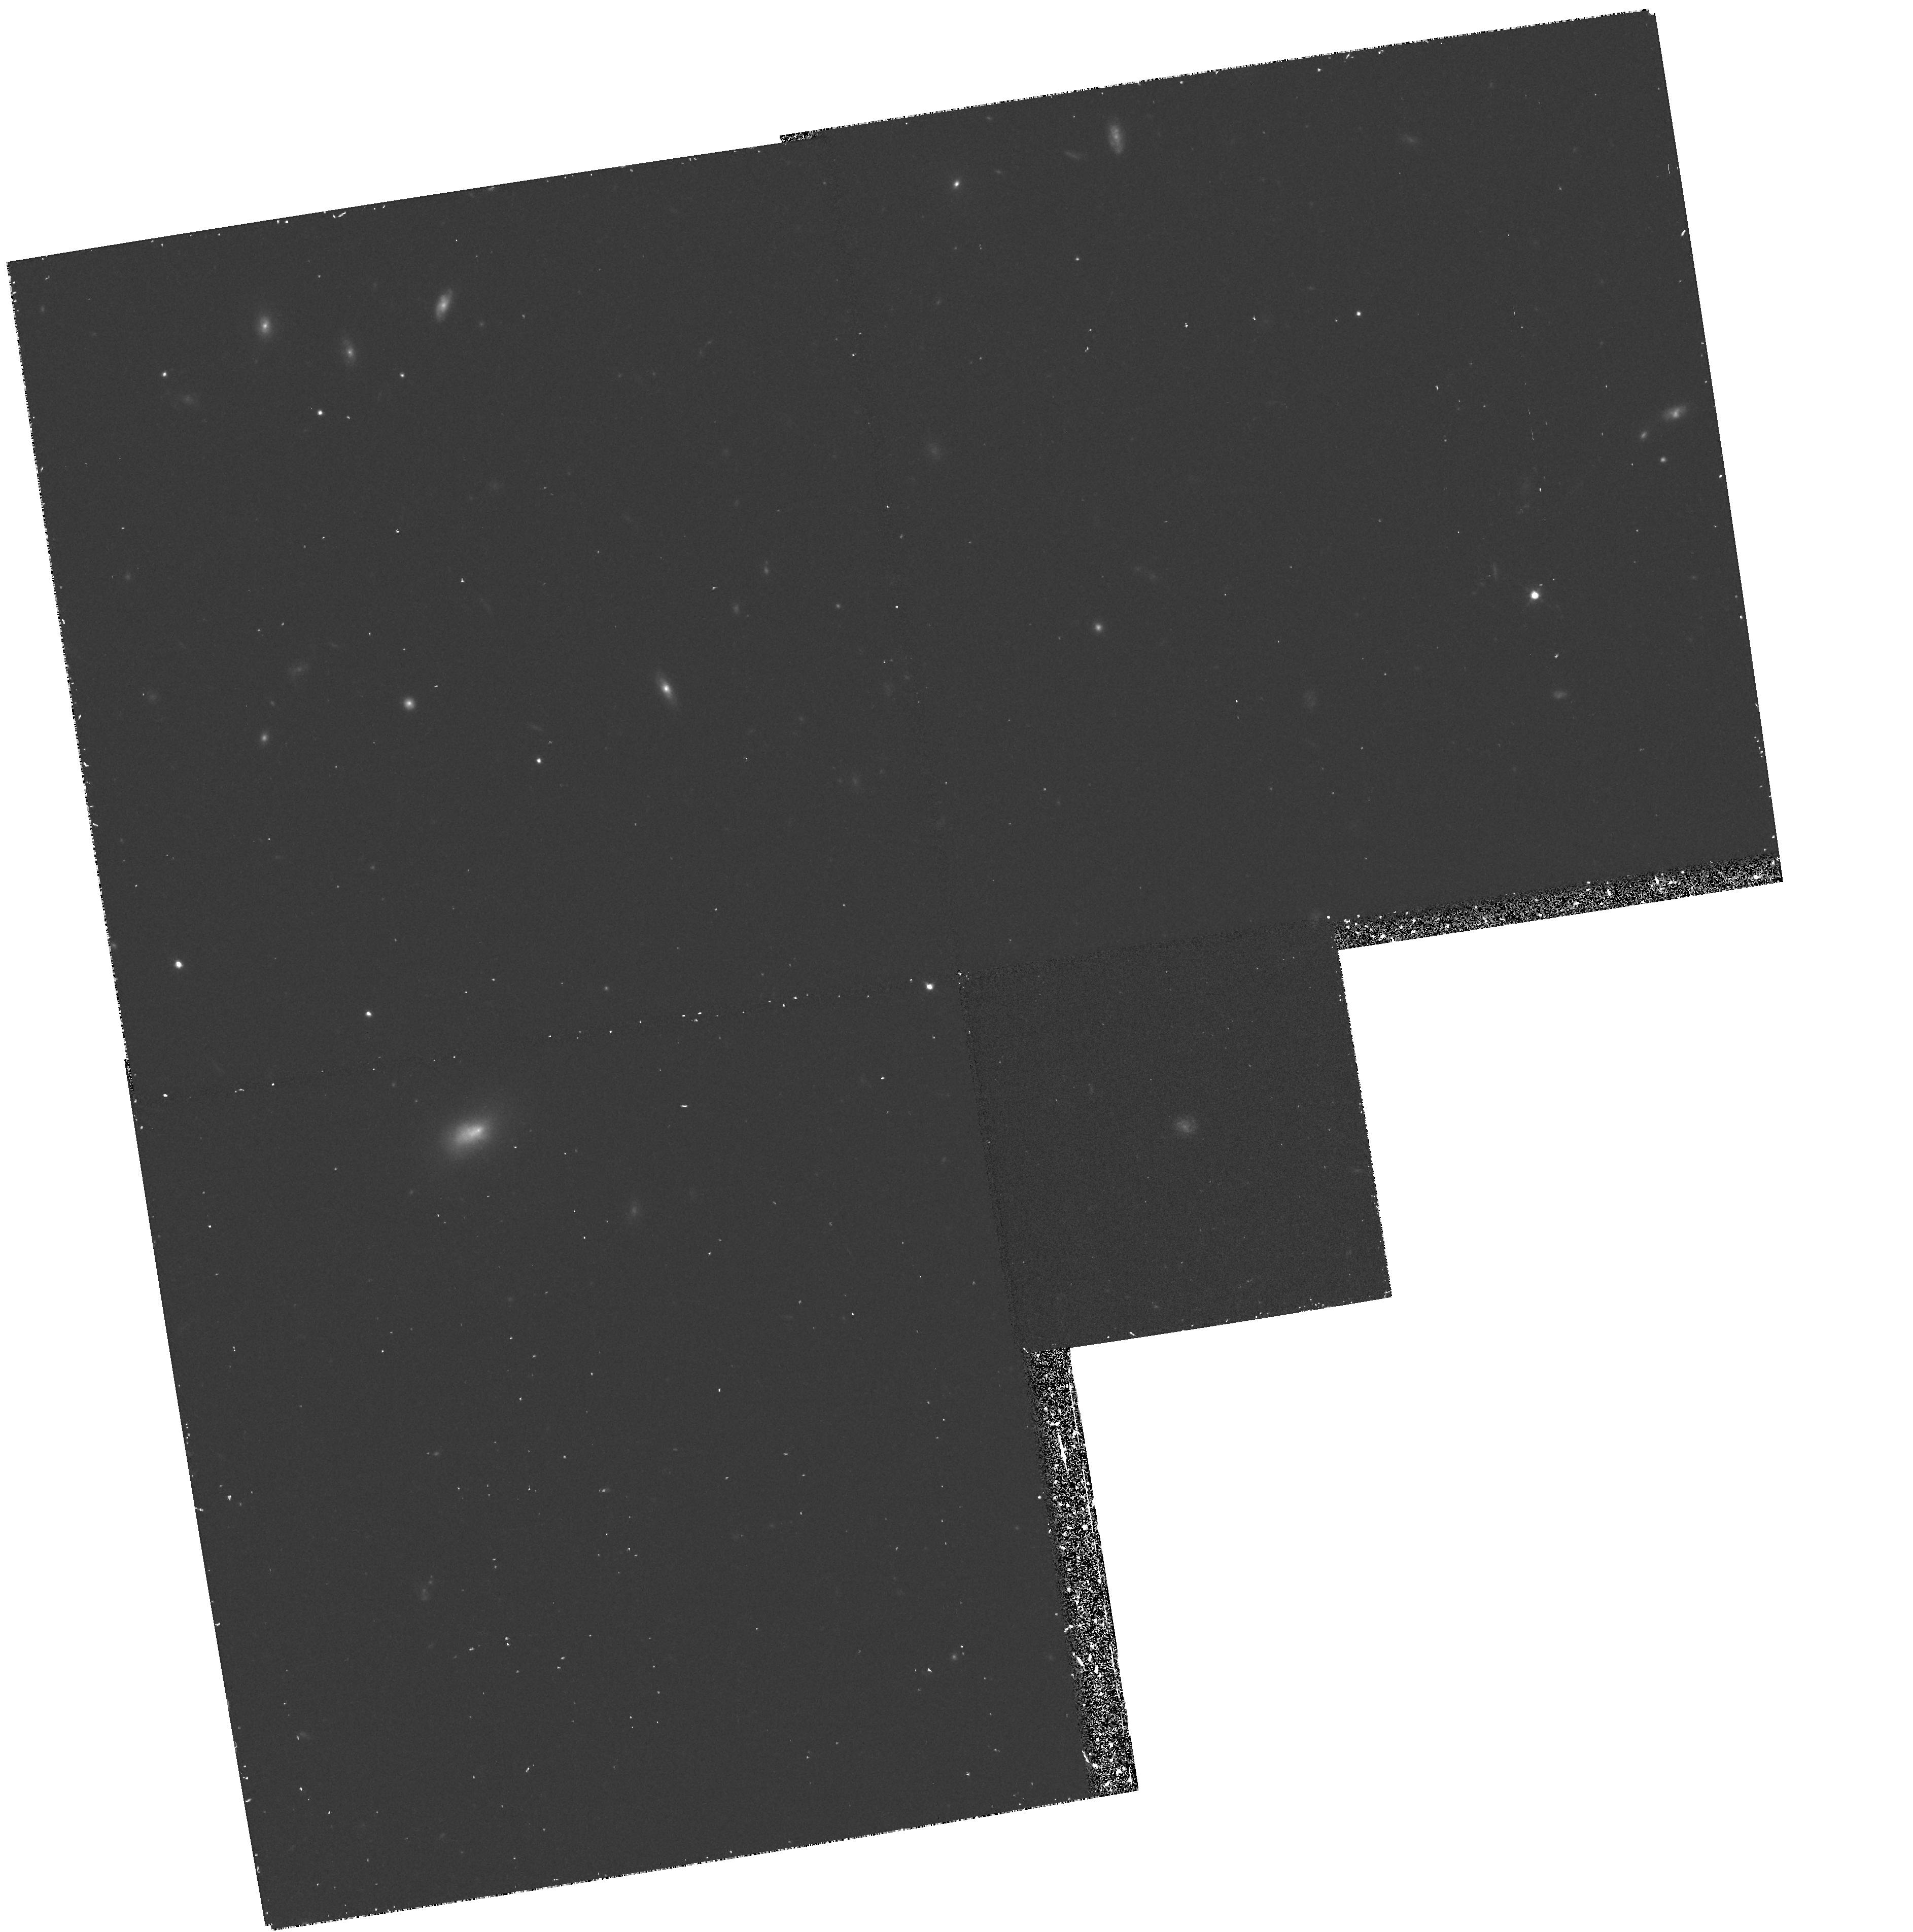
Target: FIELD-001723+155716. Instrument: WFPC2/PC. Filter: F814W. Exposure: 37 min. Observation ID: hst_5706_03_wfpc2_pc_f814w_u2oh03

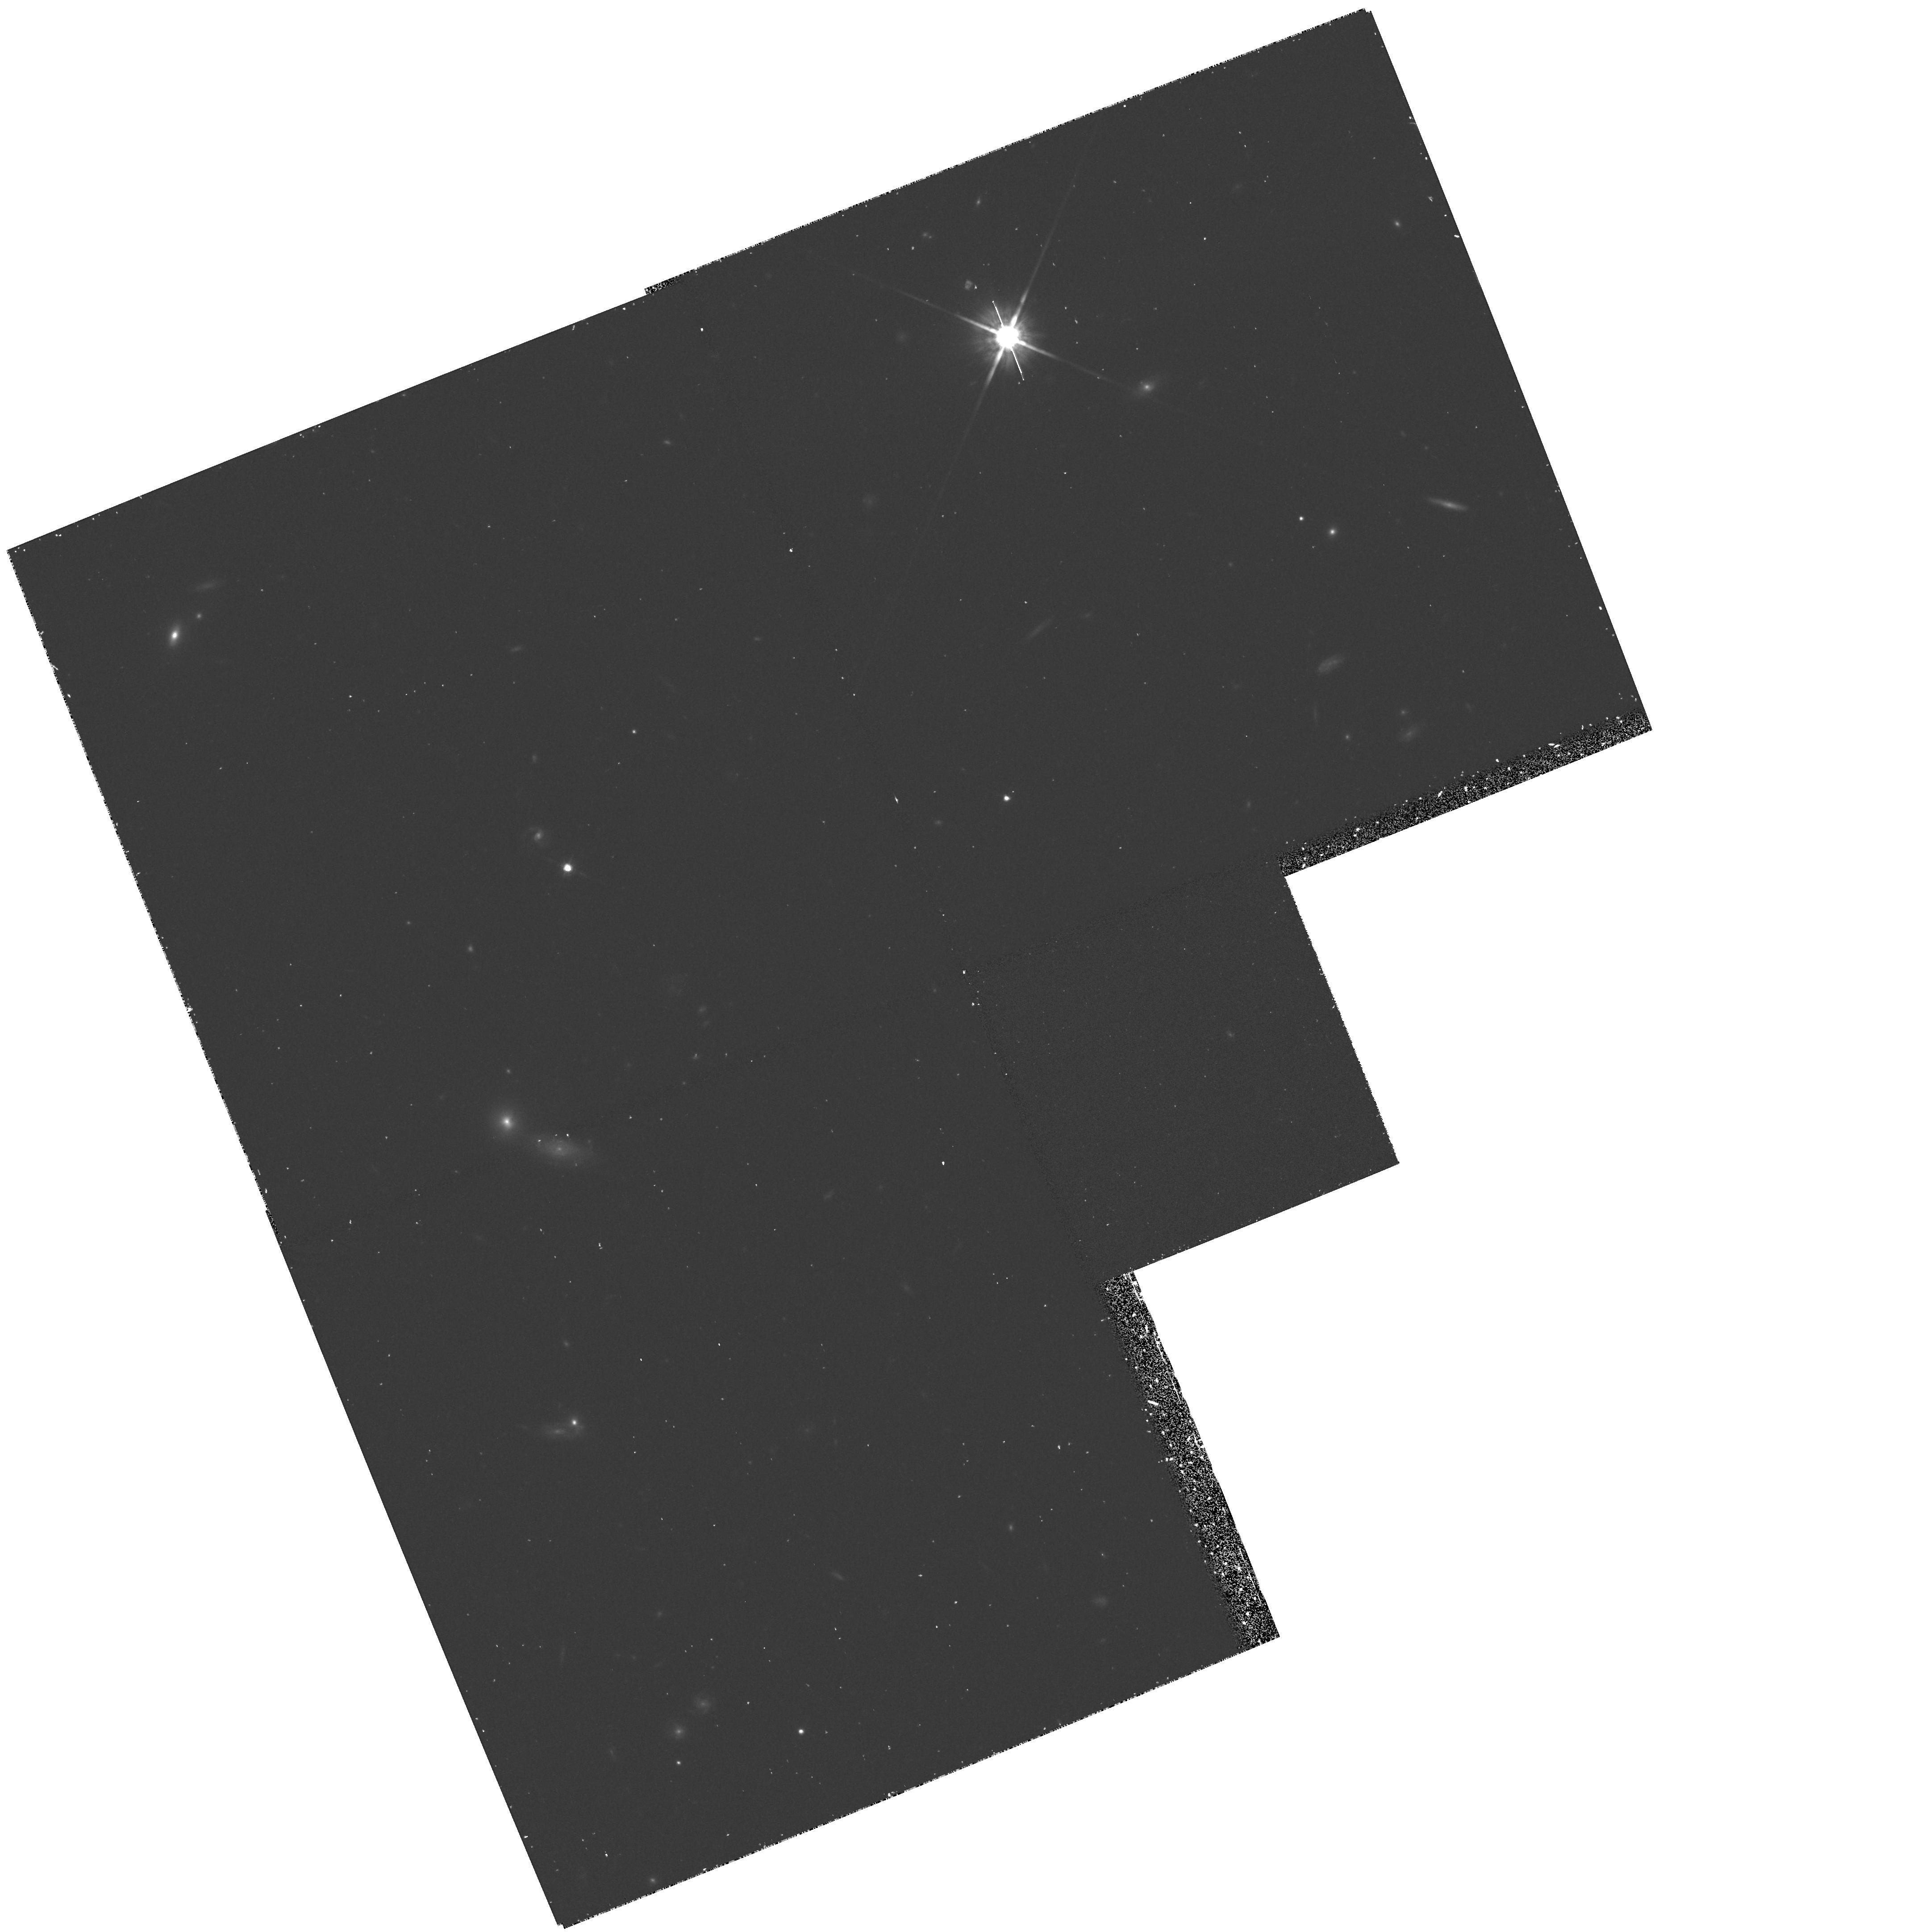
Target: FIELD-001702+154814. Instrument: WFPC2/PC. Filter: F814W. Exposure: 37 min. Observation ID: hst_5706_02_wfpc2_pc_f814w_u2oh02

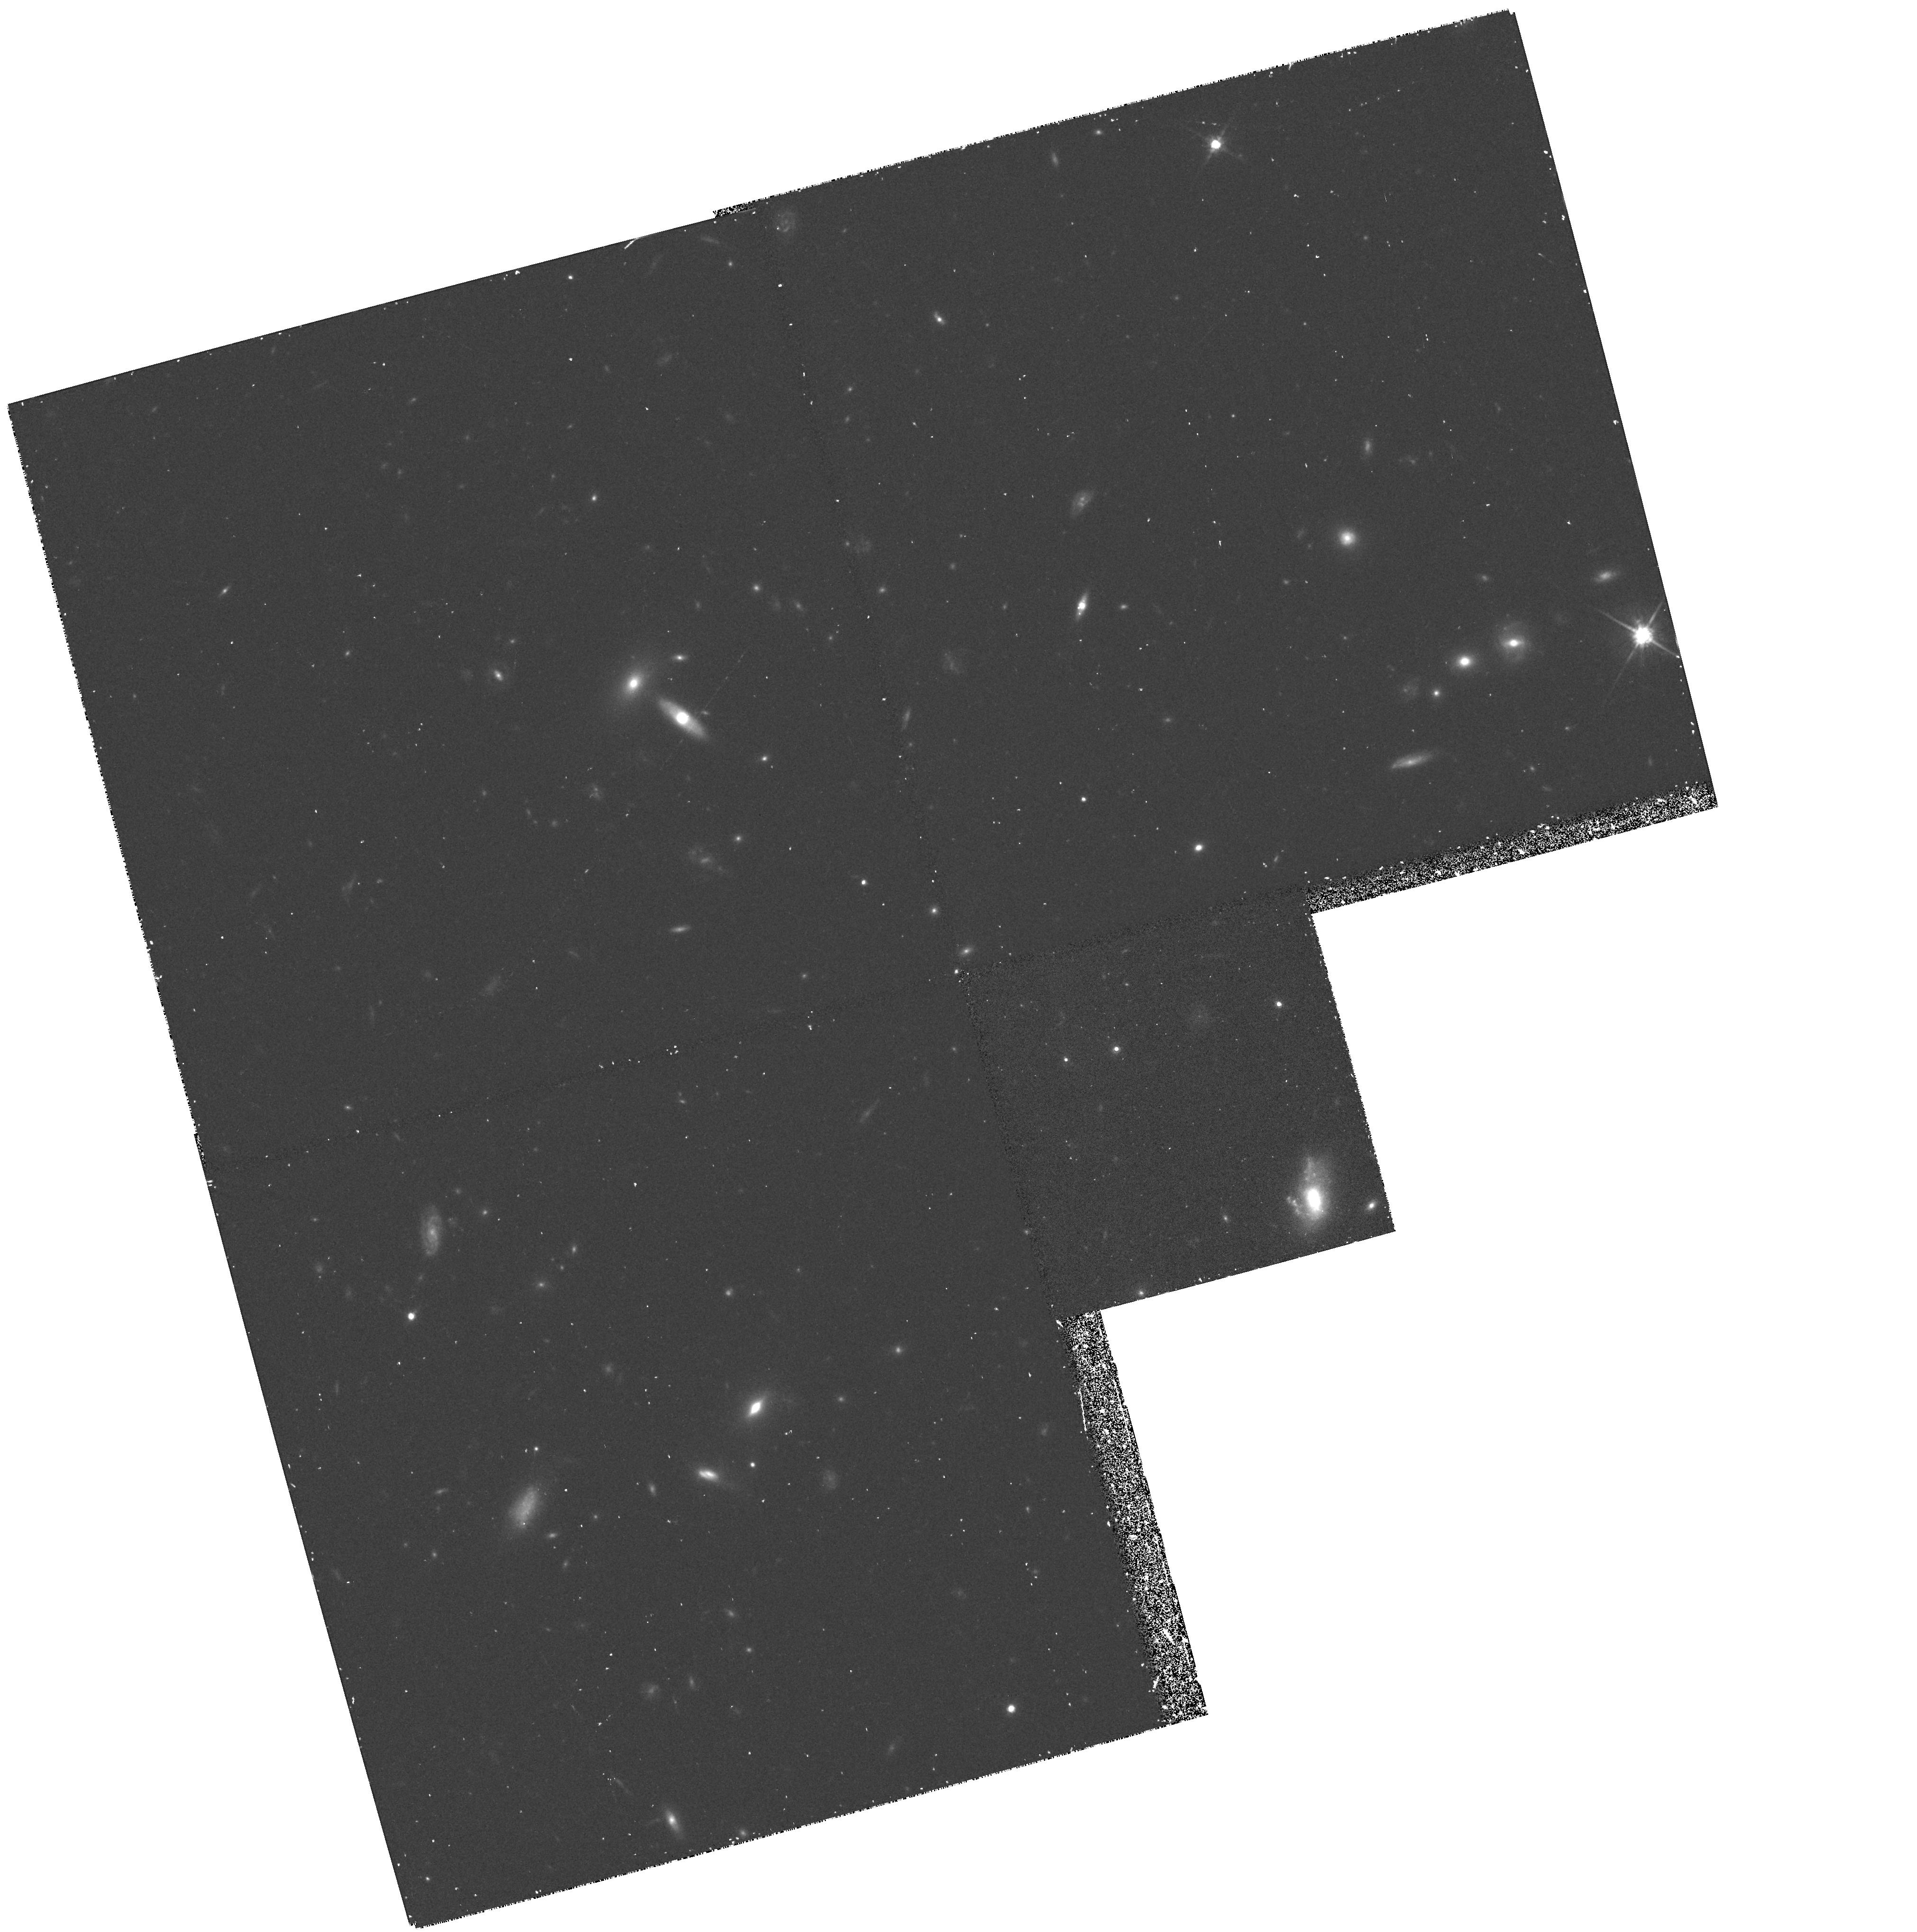
Target: FIELD-001719+154914. Instrument: WFPC2/PC. Filter: F814W. Exposure: 50 min. Observation ID: hst_5706_01_wfpc2_pc_f814w_u2oh01

MORPHOLOGY OF DISTANT GALAXIES - CYCLE 4 CARRY-OVER (PI: King, Ivan R.)

This is a Cycle 4 carryover from GTO 3685 to study the morphology of distant galaxies, a field that has lagged far behind what has been learned from spectroscopic work. The targeted galaxies all have been extensively observed from the ground. Nearly all are in the redshift range 0.24-0.65. Ground-based data include broad-baseline 4-color photometry and, in nearly all cases, redshifts. The target fields each have numerous galaxies that have been richly observed from the ground. Each field will be observed with the WFPC-2, with orientation optimized to include as many galaxies as possible while avoiding bright stars. These observations will continue our ongoing investigation into the morphology of the rich sample of medium-redshift galaxies in the Koo-Kron redshift surveys.